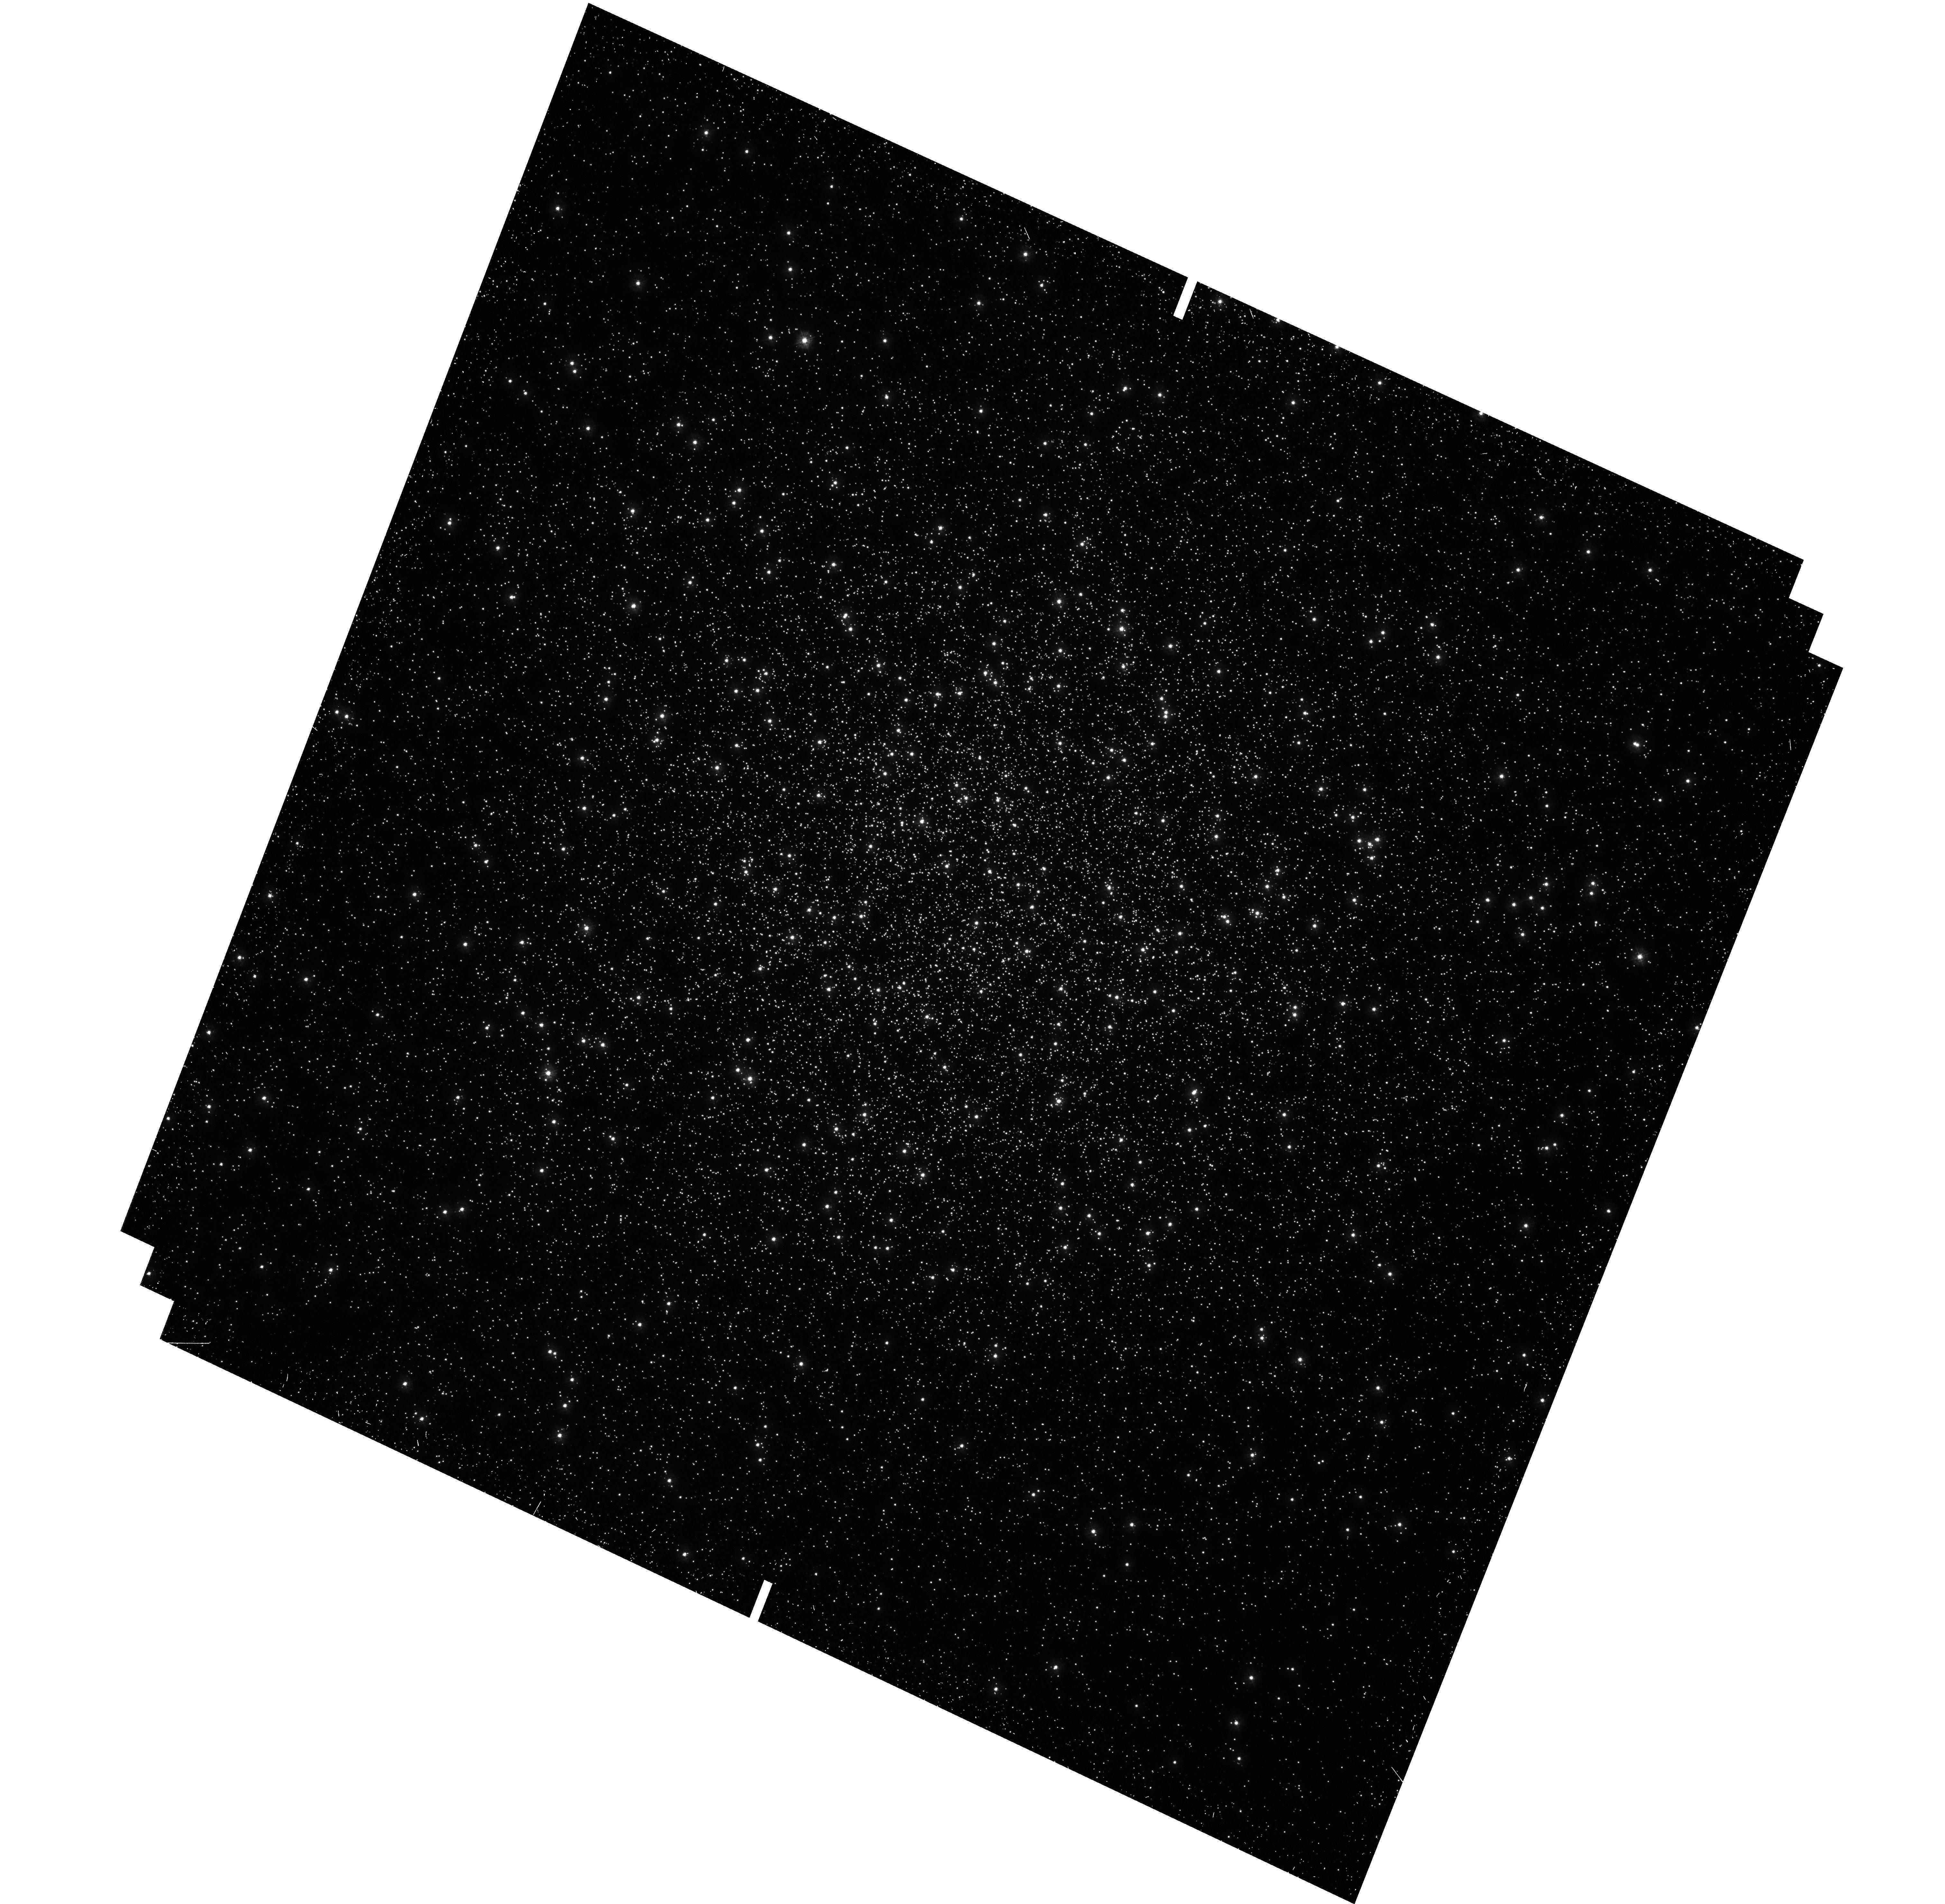
Target: M-13
Instrument: WFC3/UVIS
Filter: F275W
Exposure: 21 min
Observation ID: hst_12605_04_wfc3_uvis_f275w_ibpd04

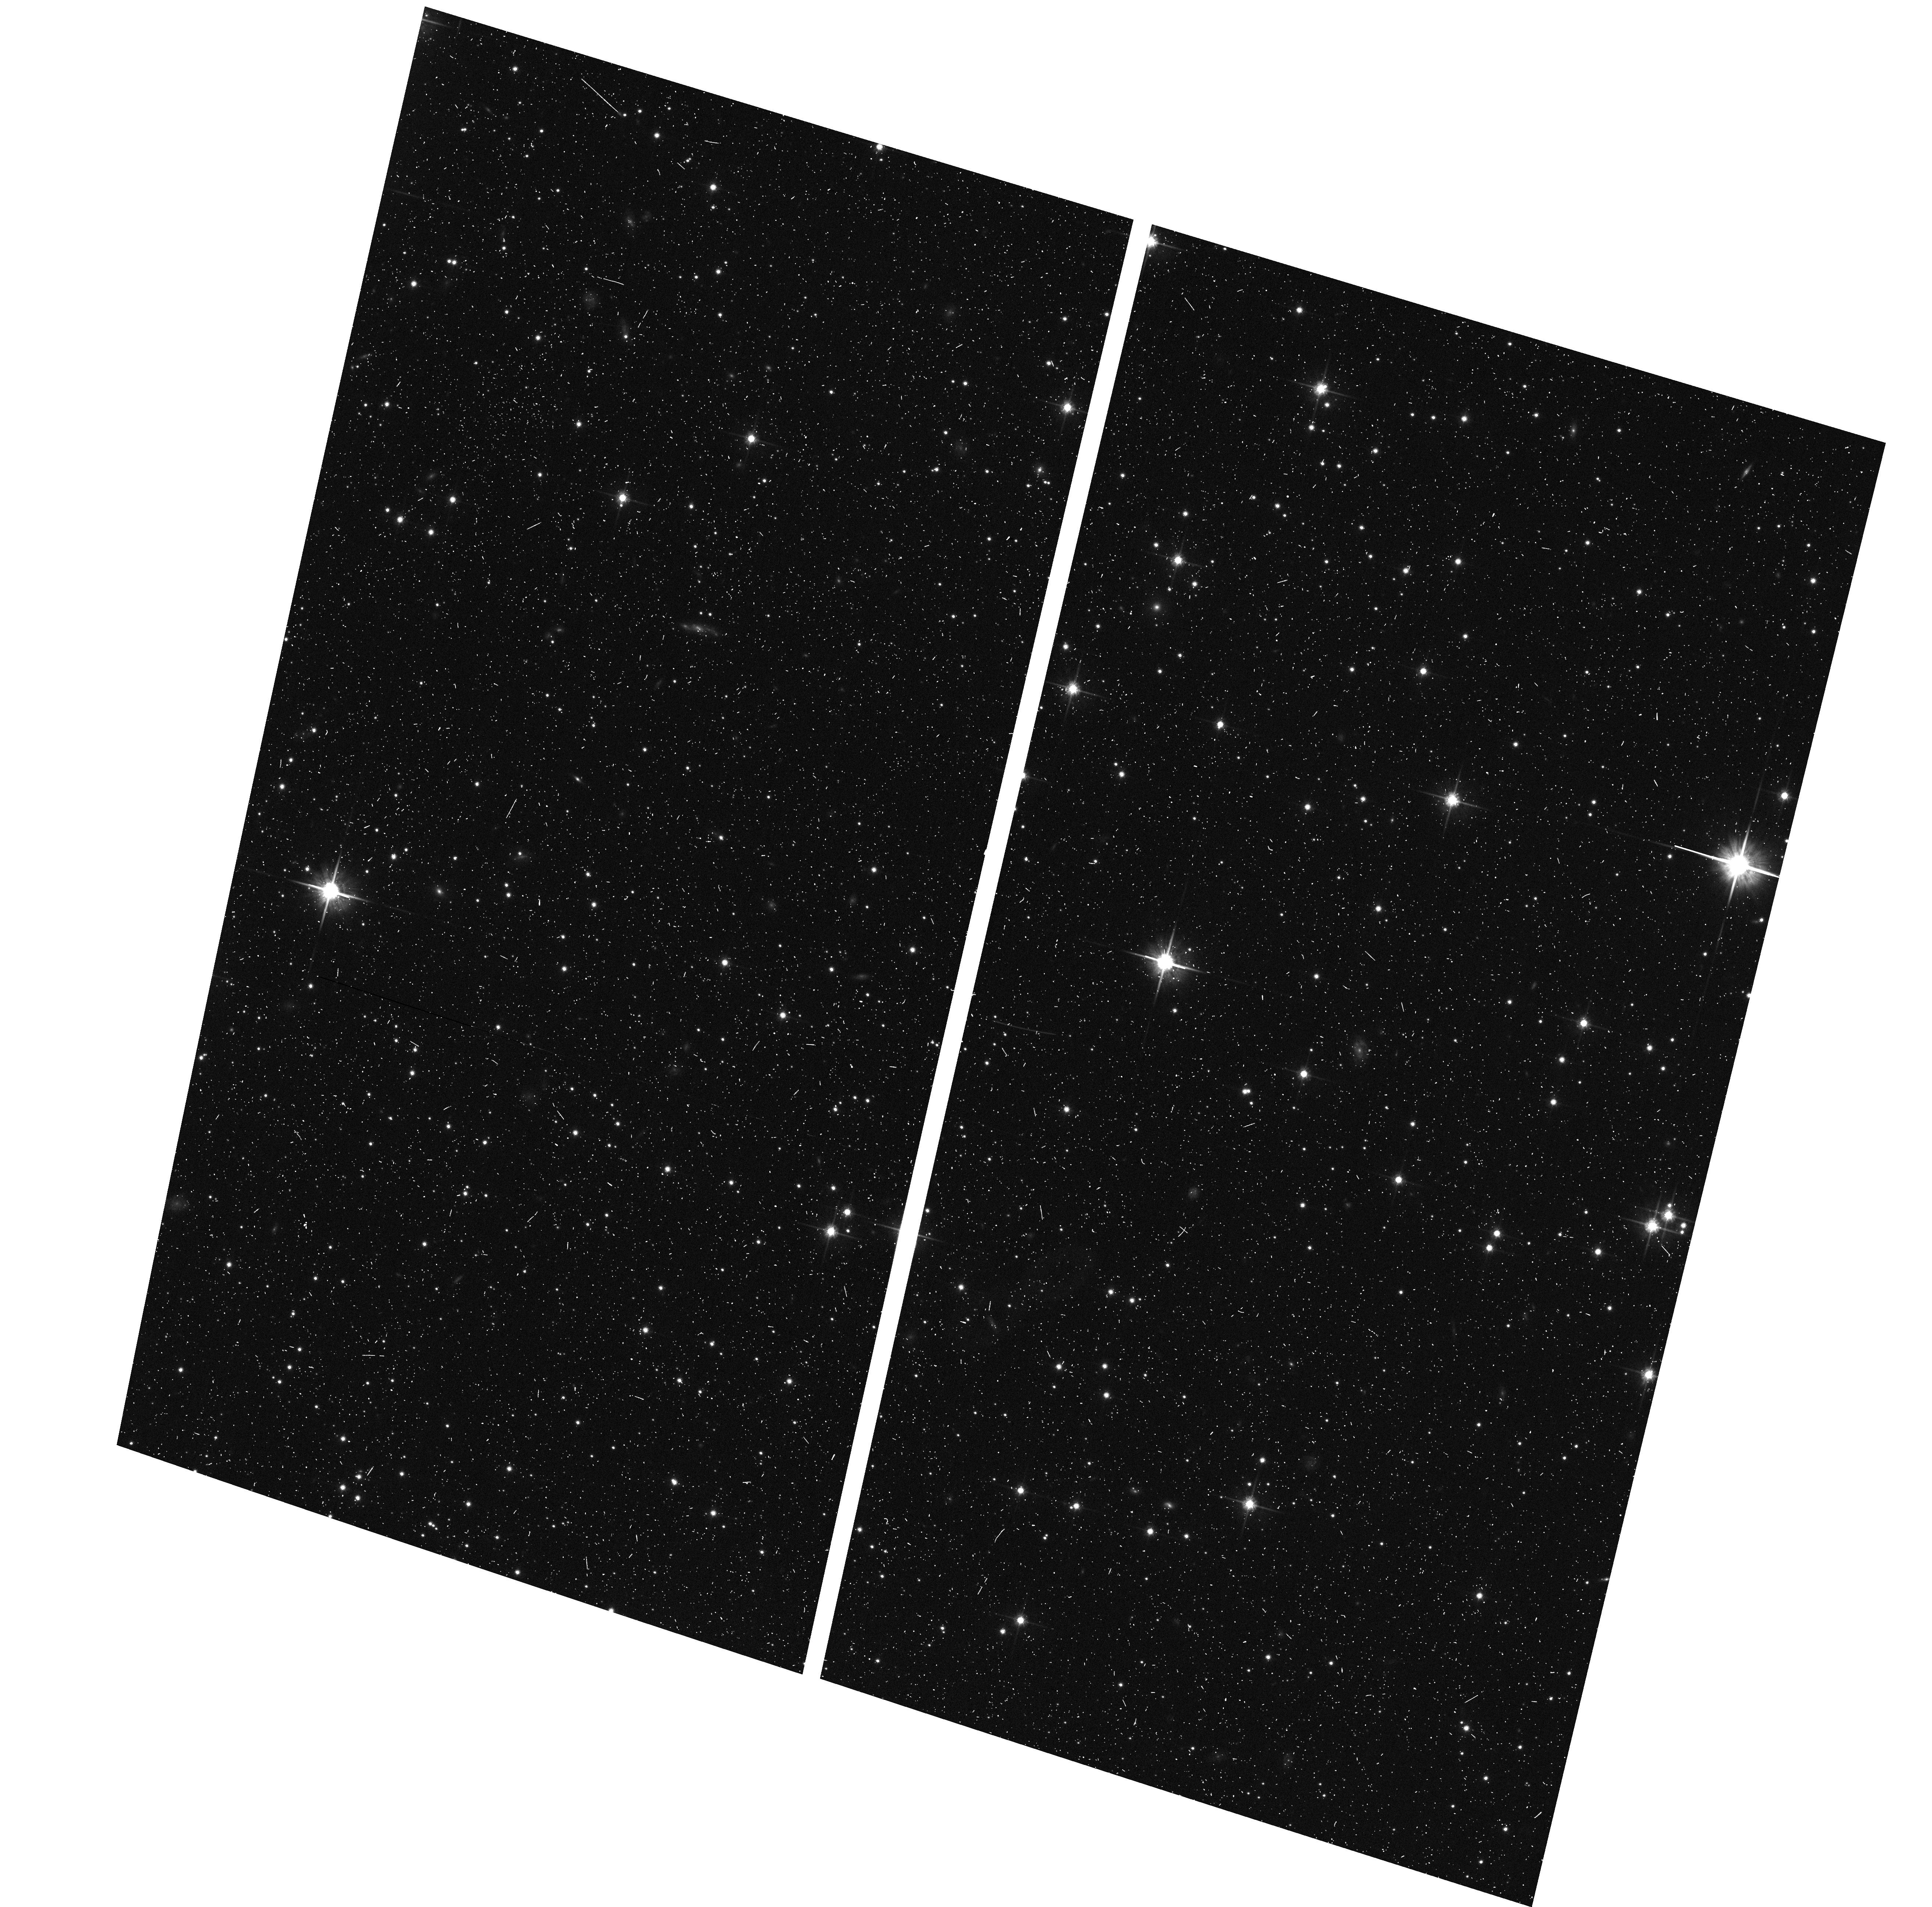
Target: M-80
Instrument: ACS/WFC
Filter: F814W
Exposure: 9 min
Observation ID: hst_12605_20_acs_wfc_f814w_jbpd20

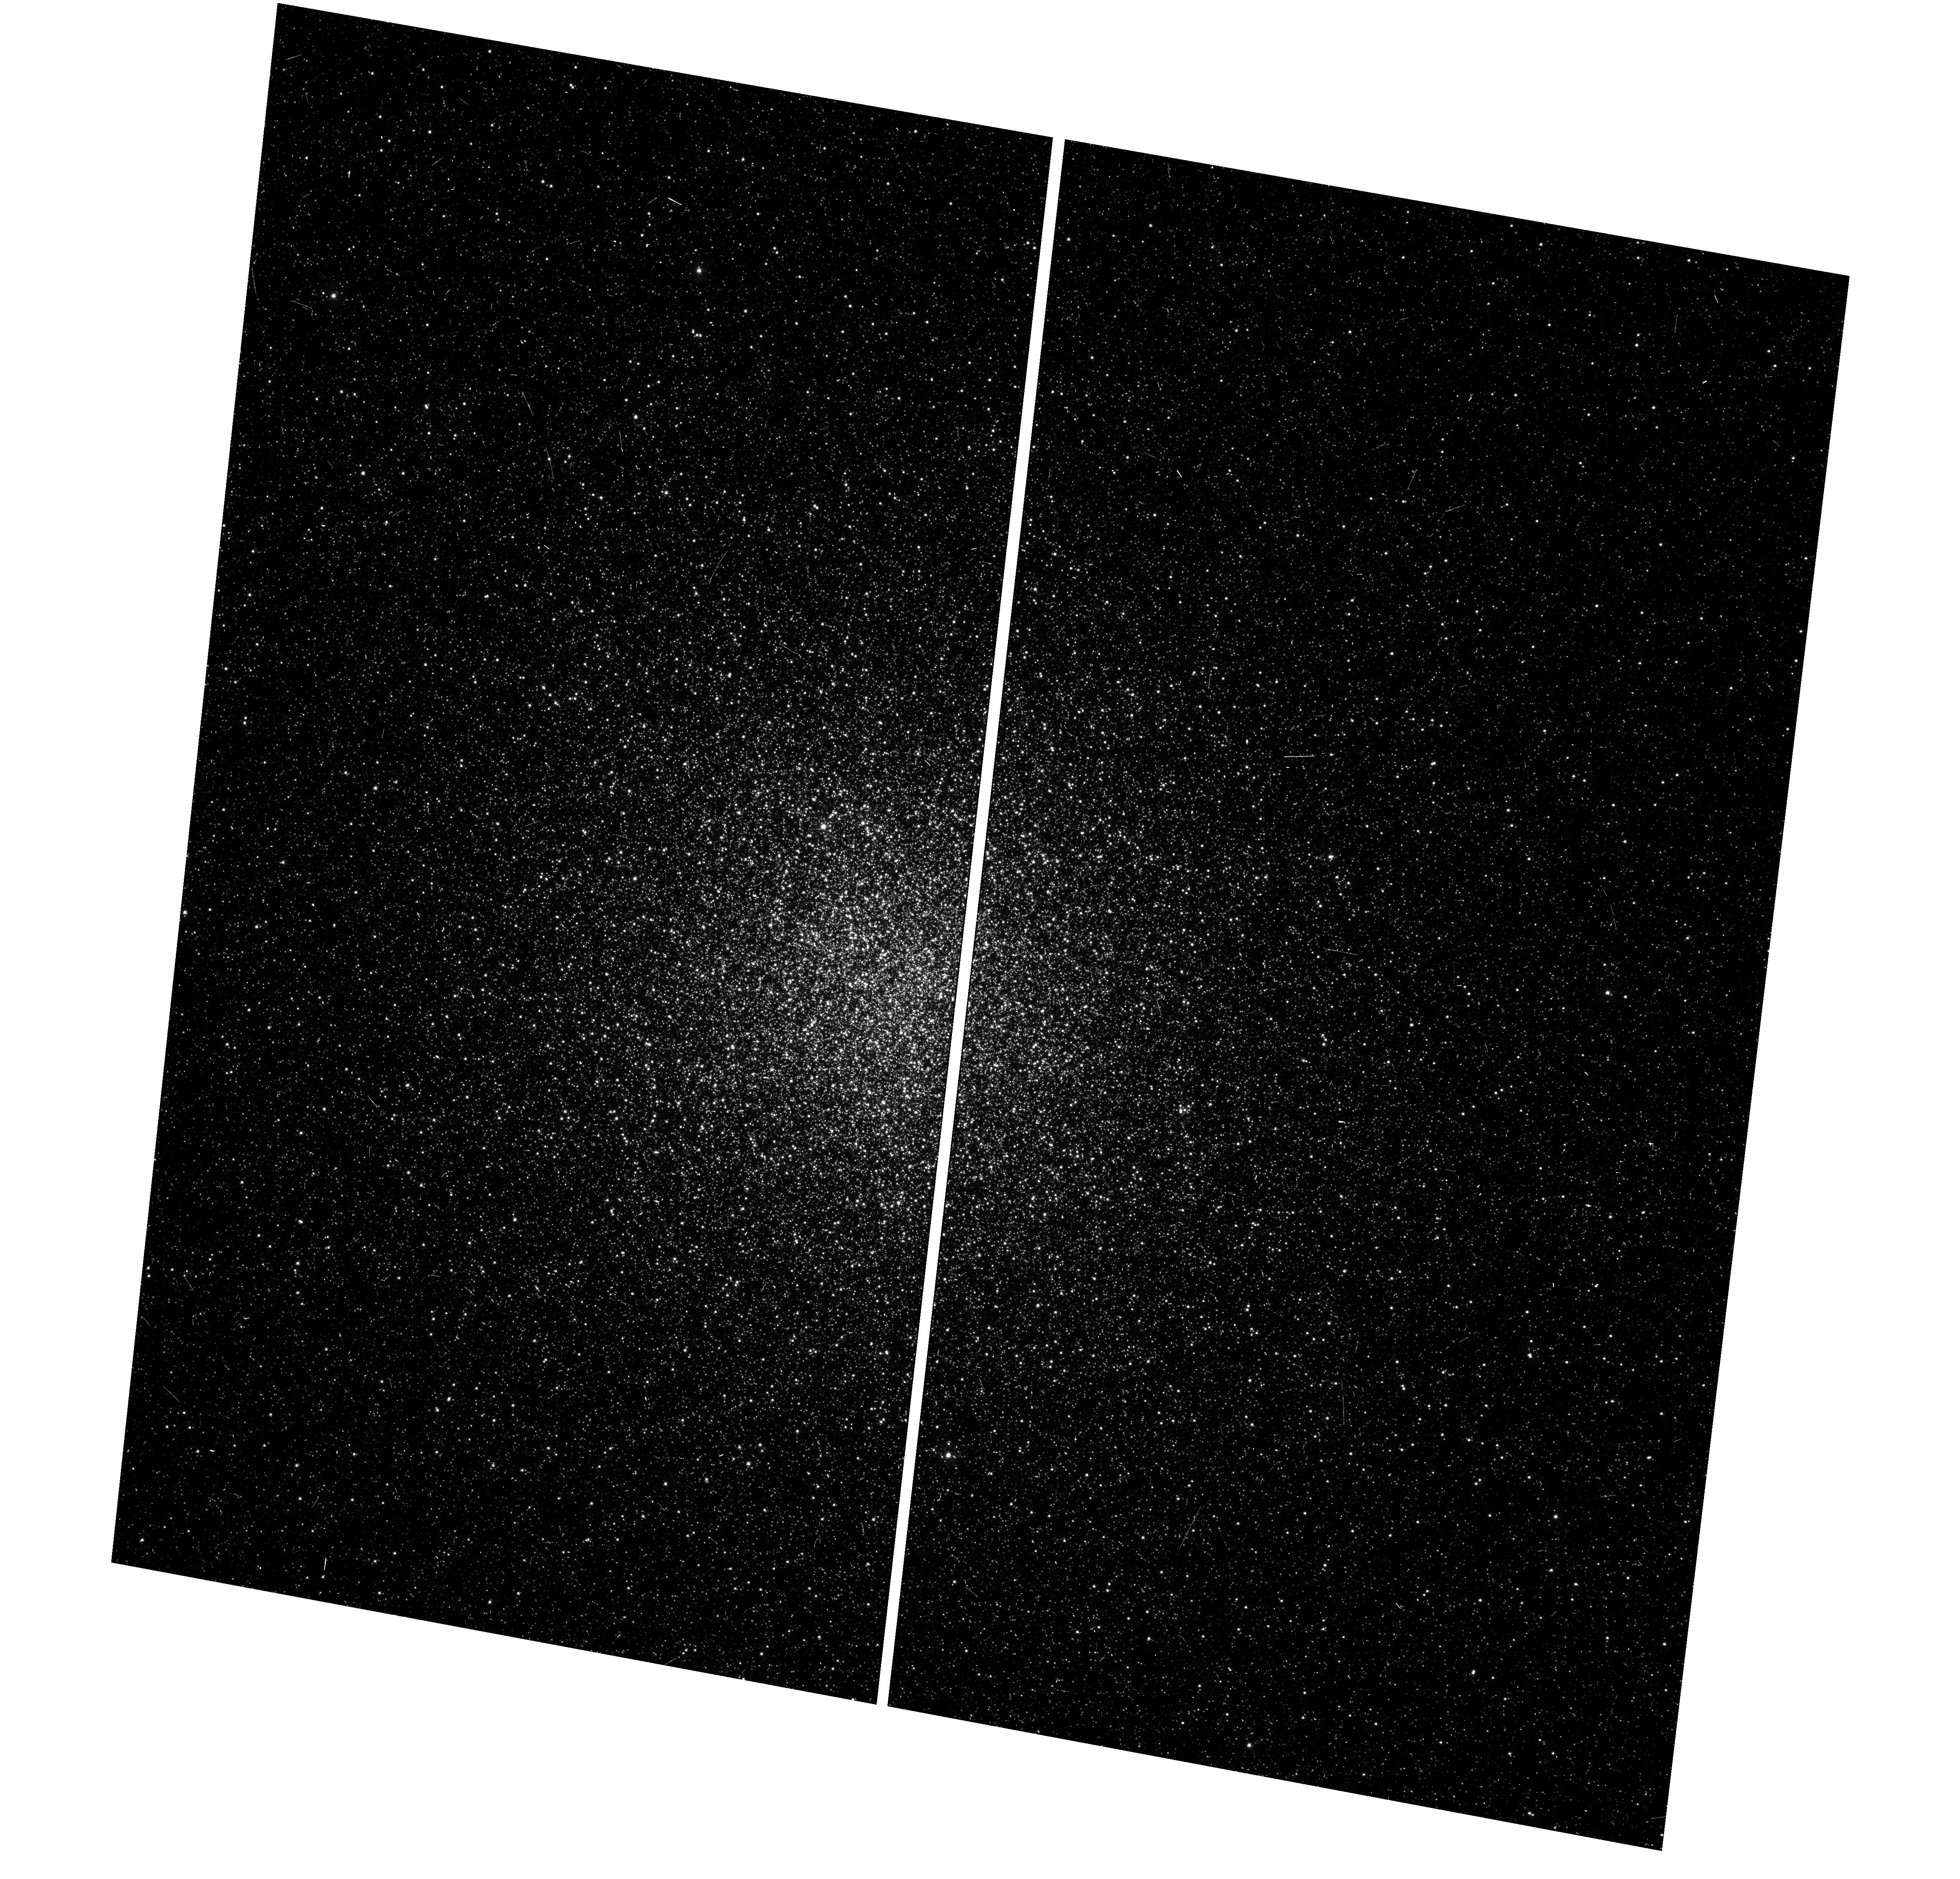
Target: NGC-2808
Instrument: WFC3/UVIS
Filter: F336W
Exposure: 11 min
Observation ID: hst_12605_16_wfc3_uvis_f336w_ibpd16

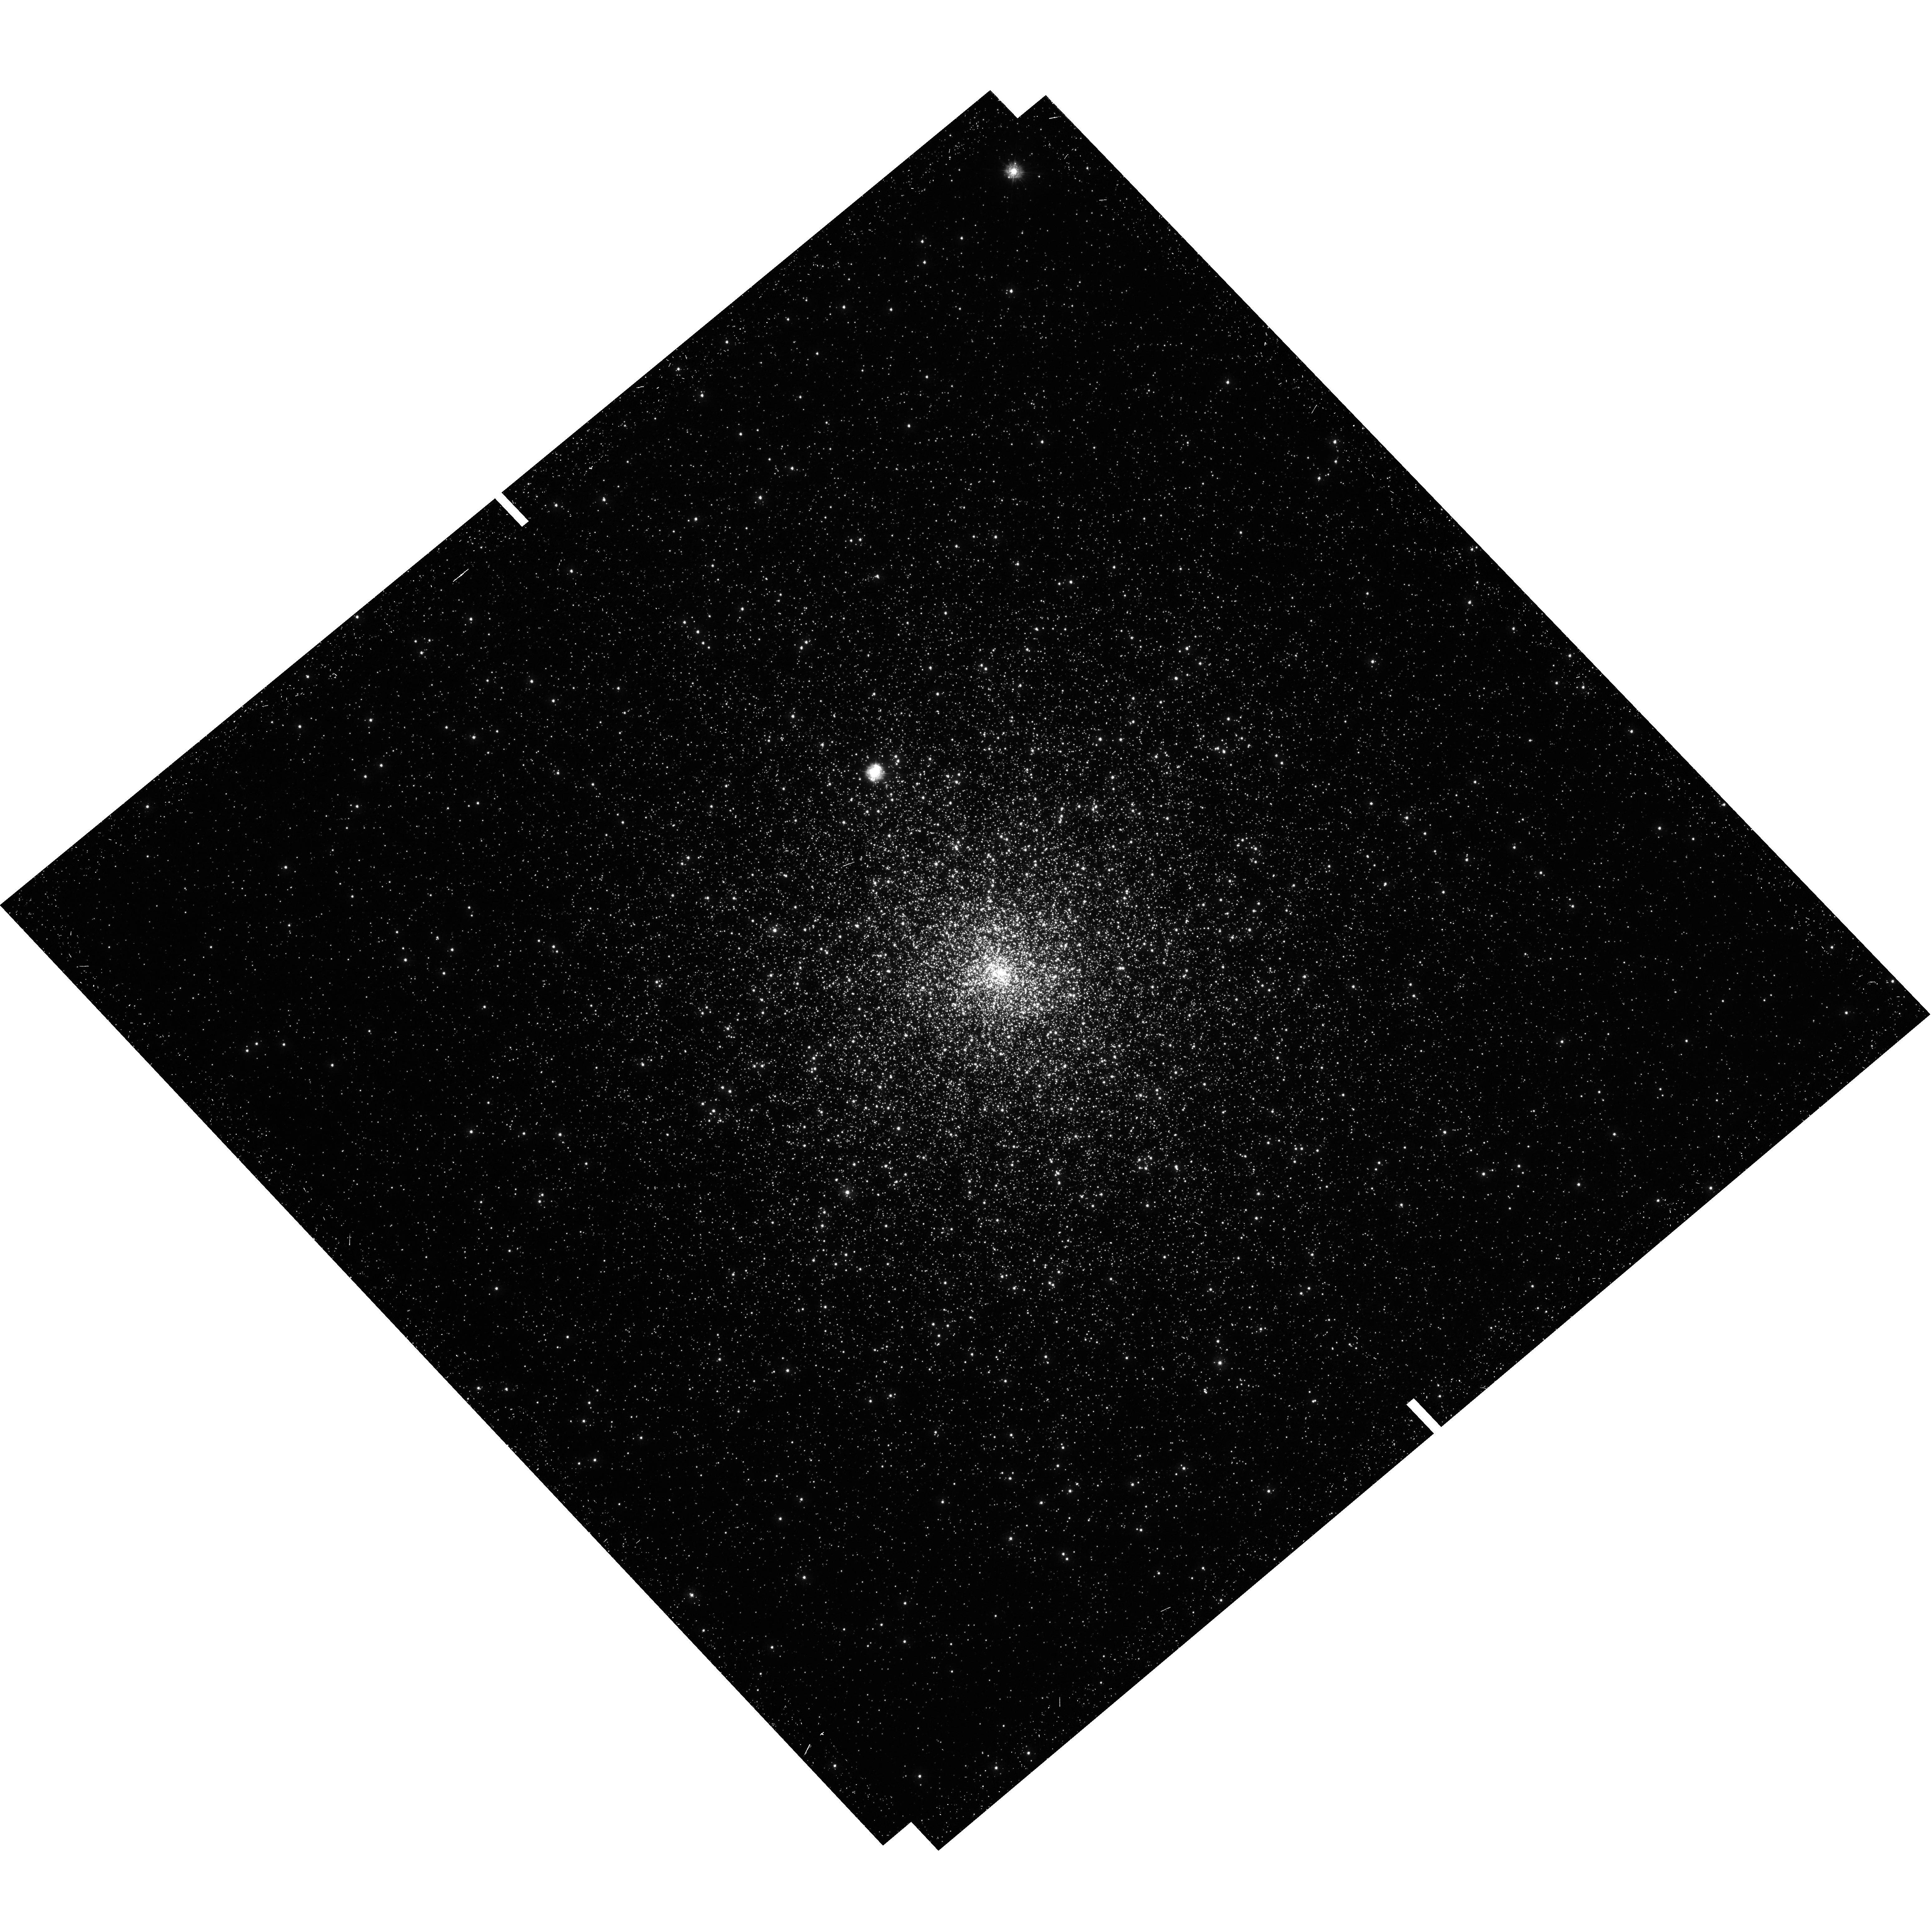
Target: M-15
Instrument: WFC3/UVIS
Filter: F275W
Exposure: 22 min
Observation ID: hst_12605_10_wfc3_uvis_f275w_ibpd10

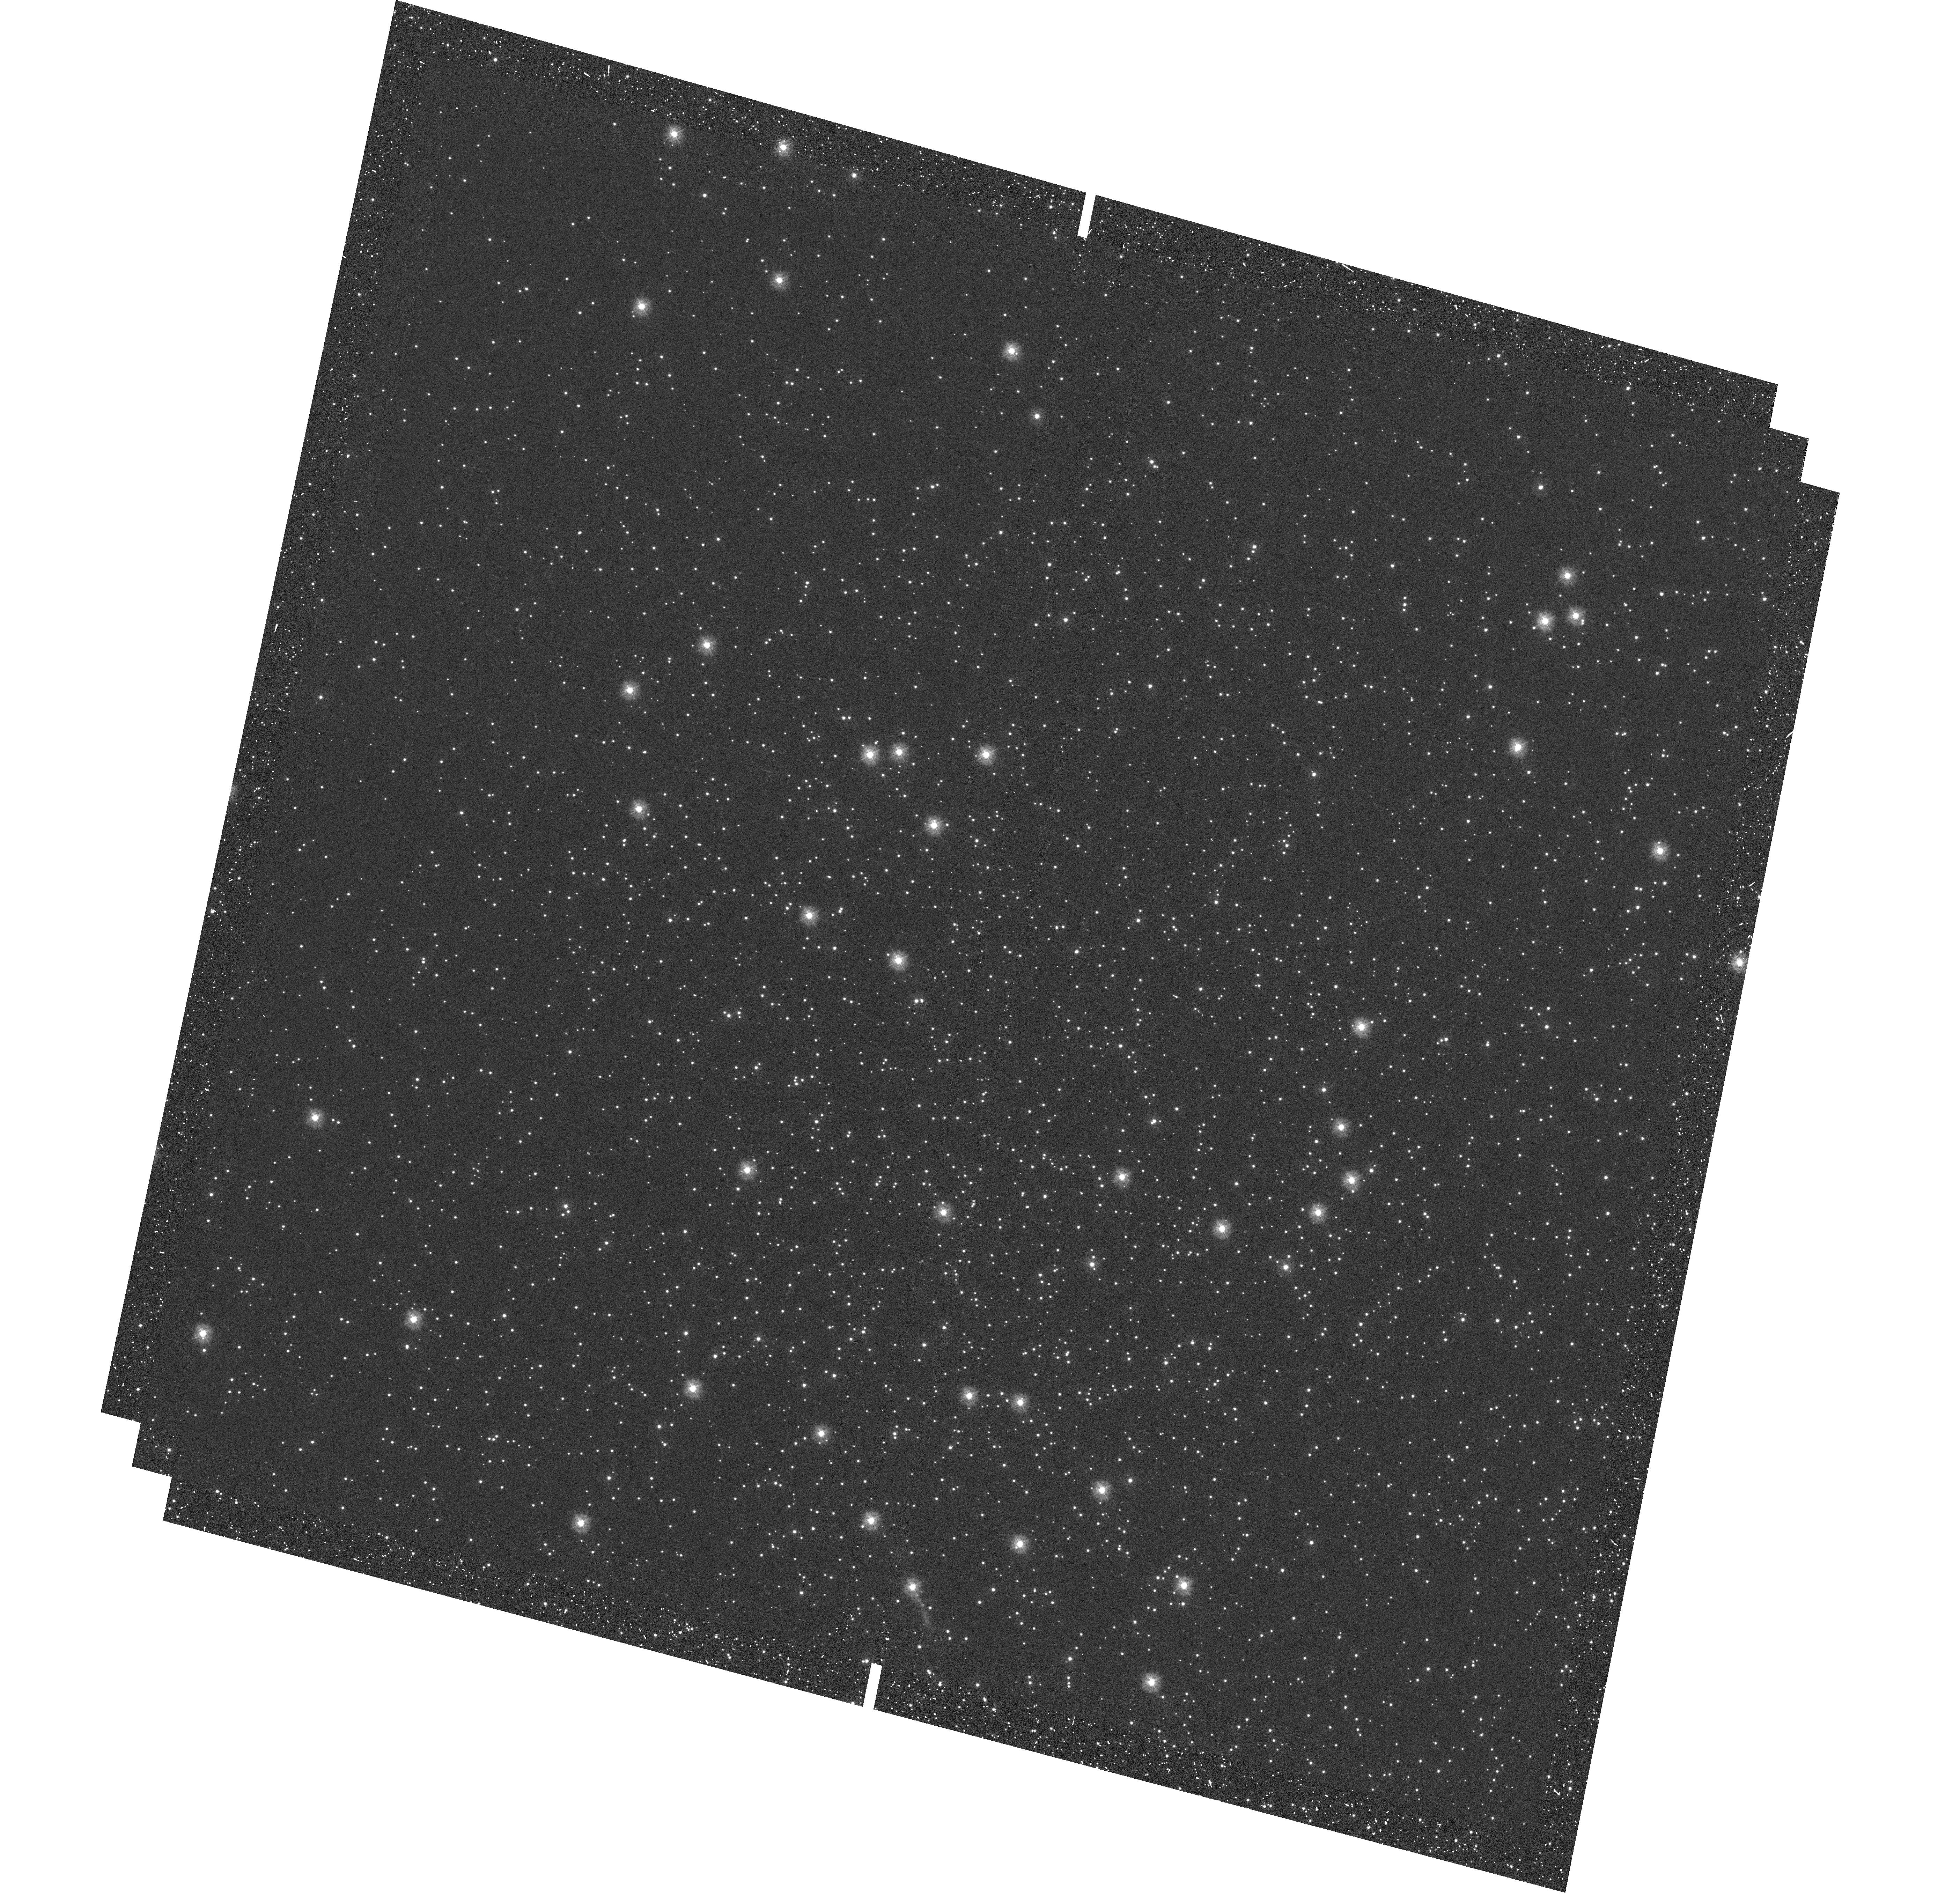
Target: NGC-288
Instrument: WFC3/UVIS
Filter: F275W
Exposure: 20 min
Observation ID: hst_12605_06_wfc3_uvis_f275w_ibpd06

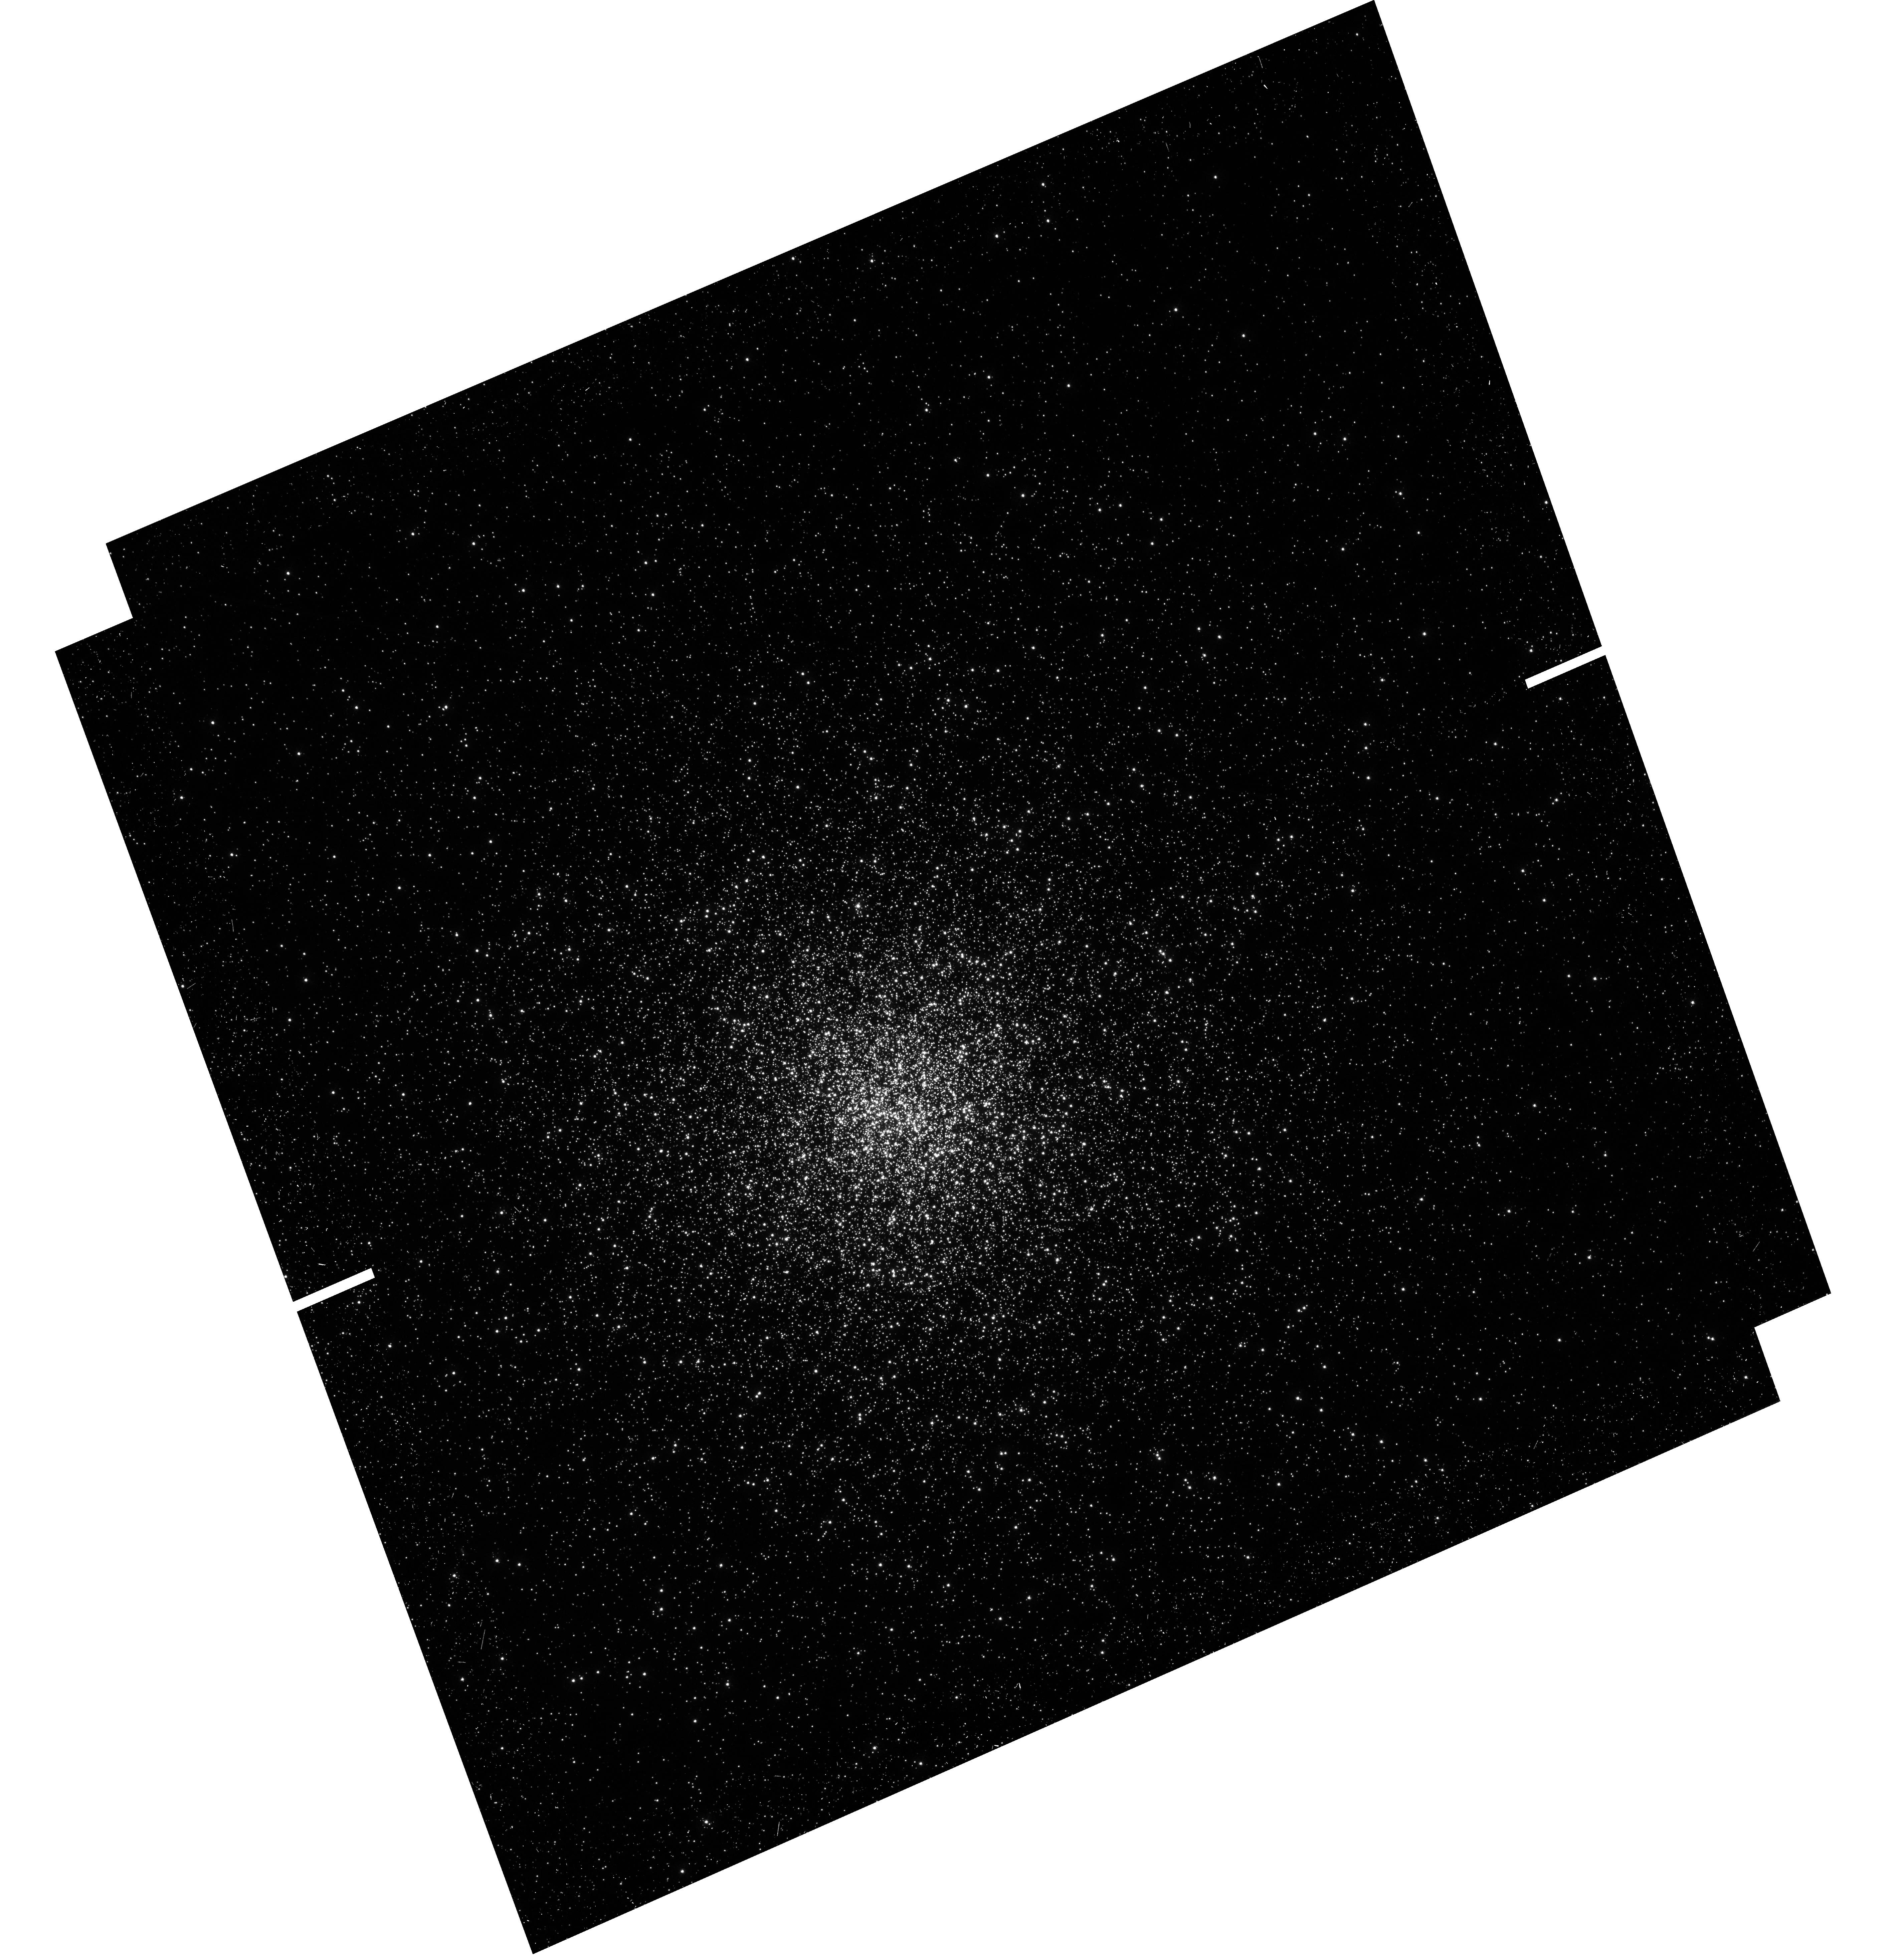
Target: NGC-362
Instrument: WFC3/UVIS
Filter: F336W
Exposure: 12 min
Observation ID: hst_12605_08_wfc3_uvis_f336w_ibpd08

Advances in Understanding Multiple Stellar Generations in Globular Clusters (PI: Piotto, Giampaolo)

This is a proposal to use WFC3 for striking new advances in the populations of globular clusters (GC). Now that recent work (much of it by our own group) has shattered the 50-year-old belief that each GC represents a single event of star-birth, with a single chemical composition, we propose to exploit the superb UV throughput of WFC3 to split main sequences with an unprecedented fineness, and follow them in all evolutionary sequences, up to the horizontal branch (HB), in a quest to finally solve the long-sought "second parameter”. From our vantage point in the midst of these developments, we feel that the present-day situation merits a concentration of efforts on HST UV resources, that, in a few years, will not be available any more. We are therefore proposing to observe two classical second-parameter GC couples (NGC 288/NGC 362 and M3/M13), and three clusters with extreme HB extensions (NGC2808, M80, M15) in F275W/F336W/F438W bands. The main-sequence study will cast particular light on the question of helium enrichment, whereas the clear separation of the more advanced evolutionary sequences (SGB, RGB, HB) will allow us to identify the evolutionary paths of each individual sub-population. In this way, we shall gather critical information capable of shedding fresh light on the sequence of events that have been responsible for the subsequent formation of the various sub-populations.